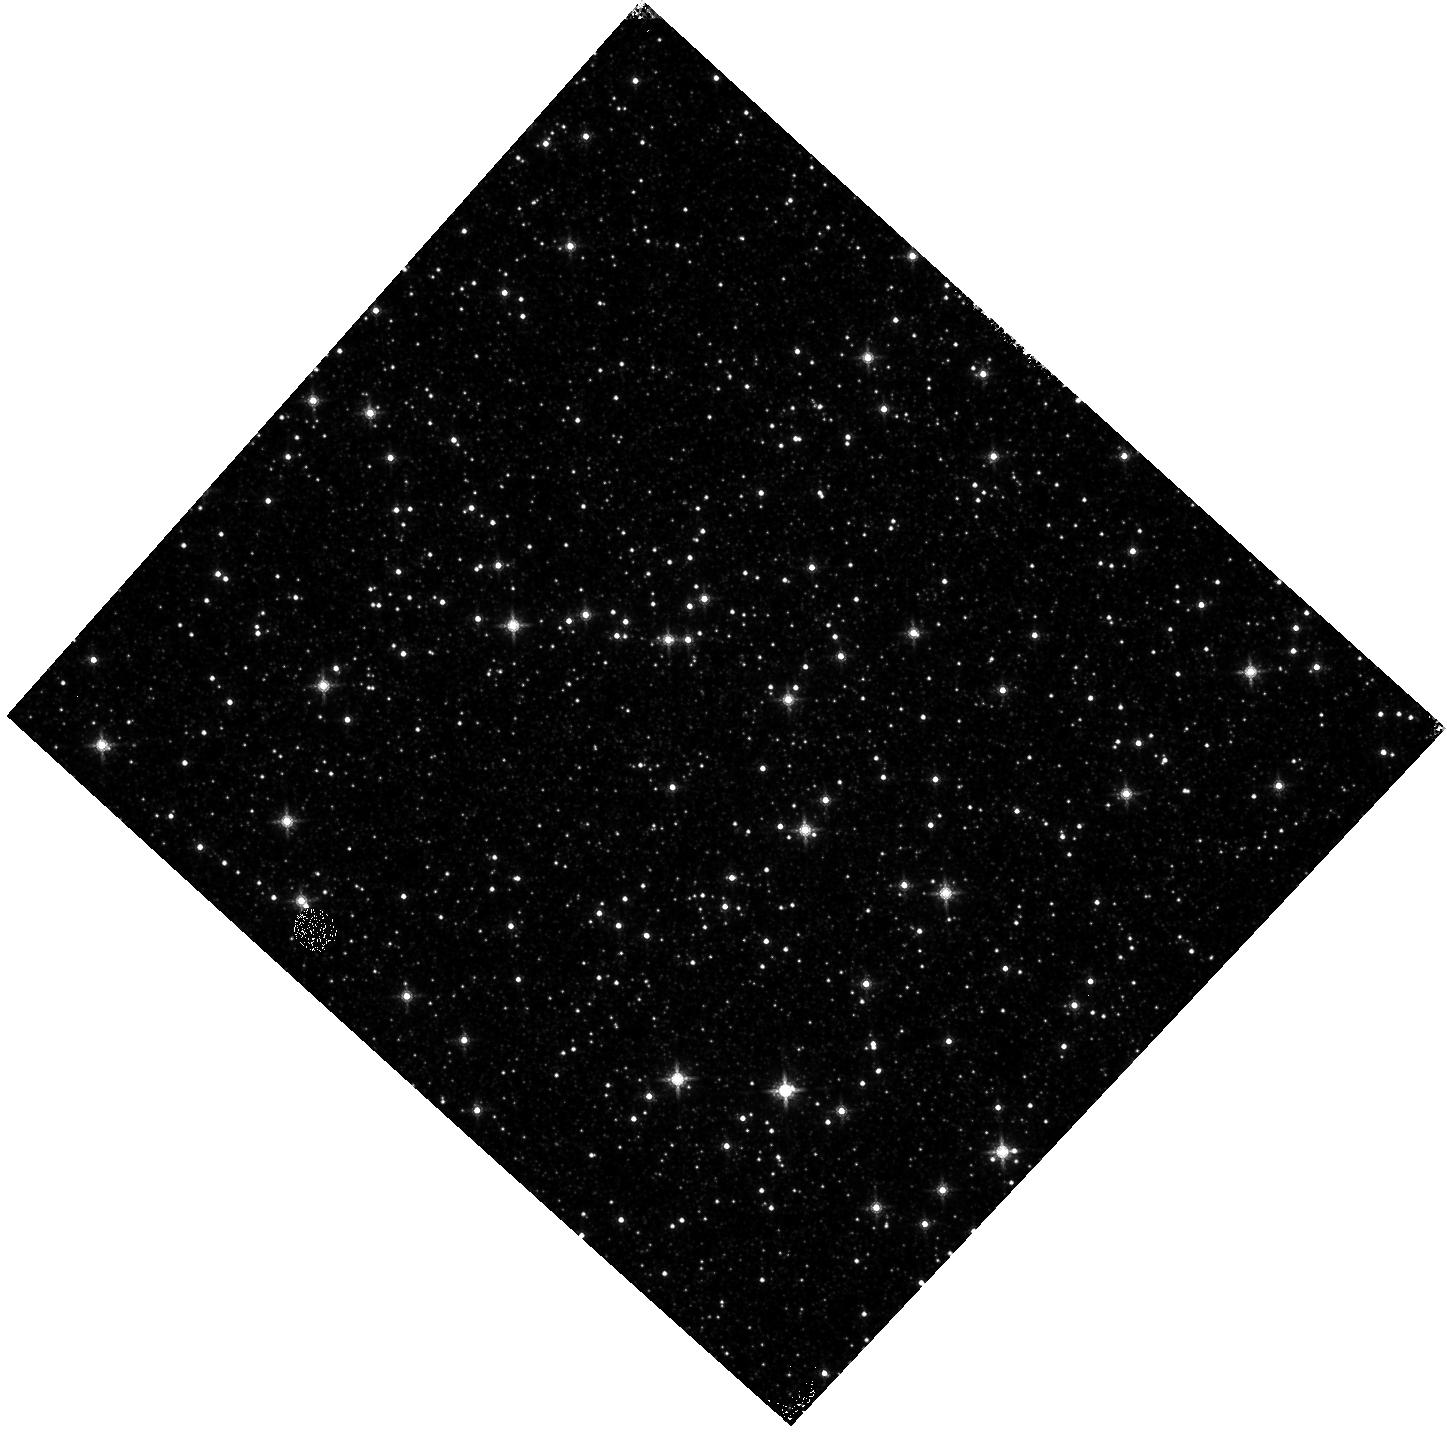
Target: OMEGACEN
Instrument: WFC3/IR
Filter: F160W
Exposure: 4 min
Observation ID: hst_13570_11_wfc3_ir_f160w_ich811

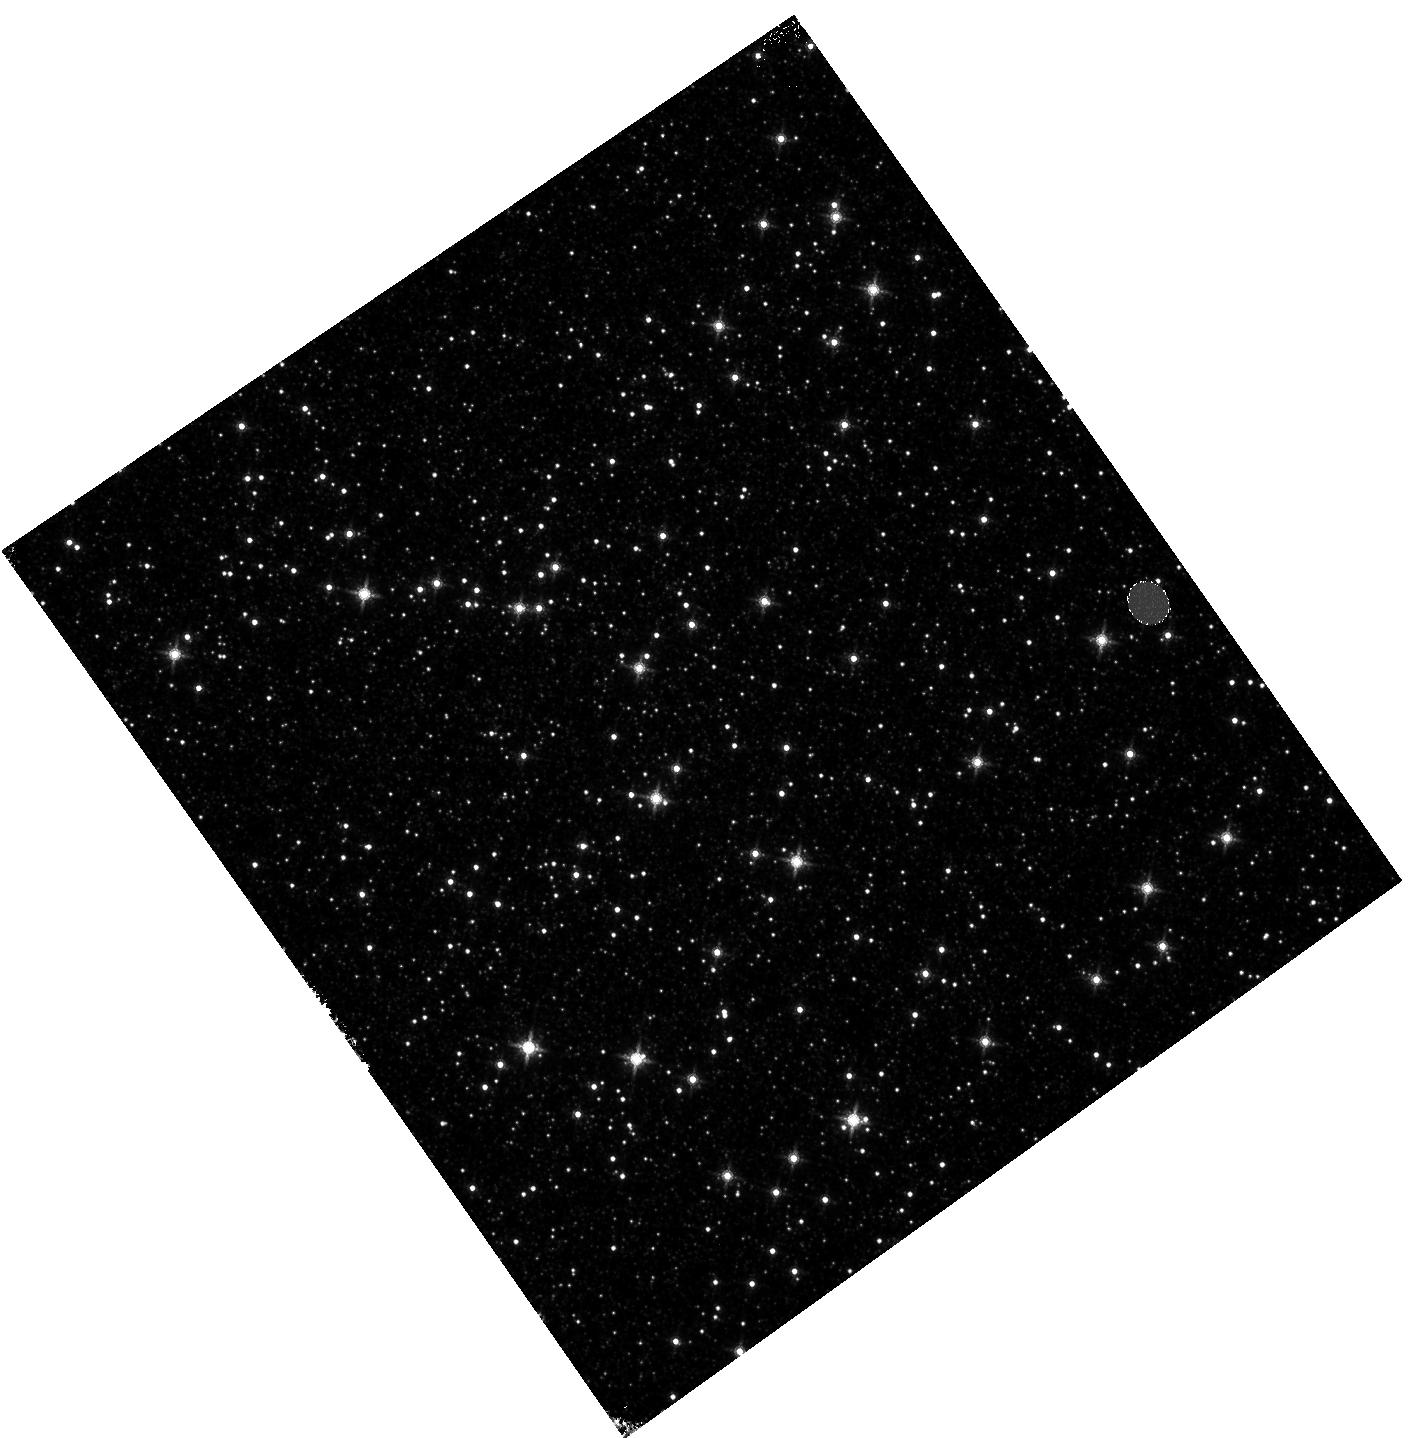
Target: OMEGACEN
Instrument: WFC3/IR
Filter: F160W
Exposure: 4 min
Observation ID: hst_13570_06_wfc3_ir_f160w_ich806

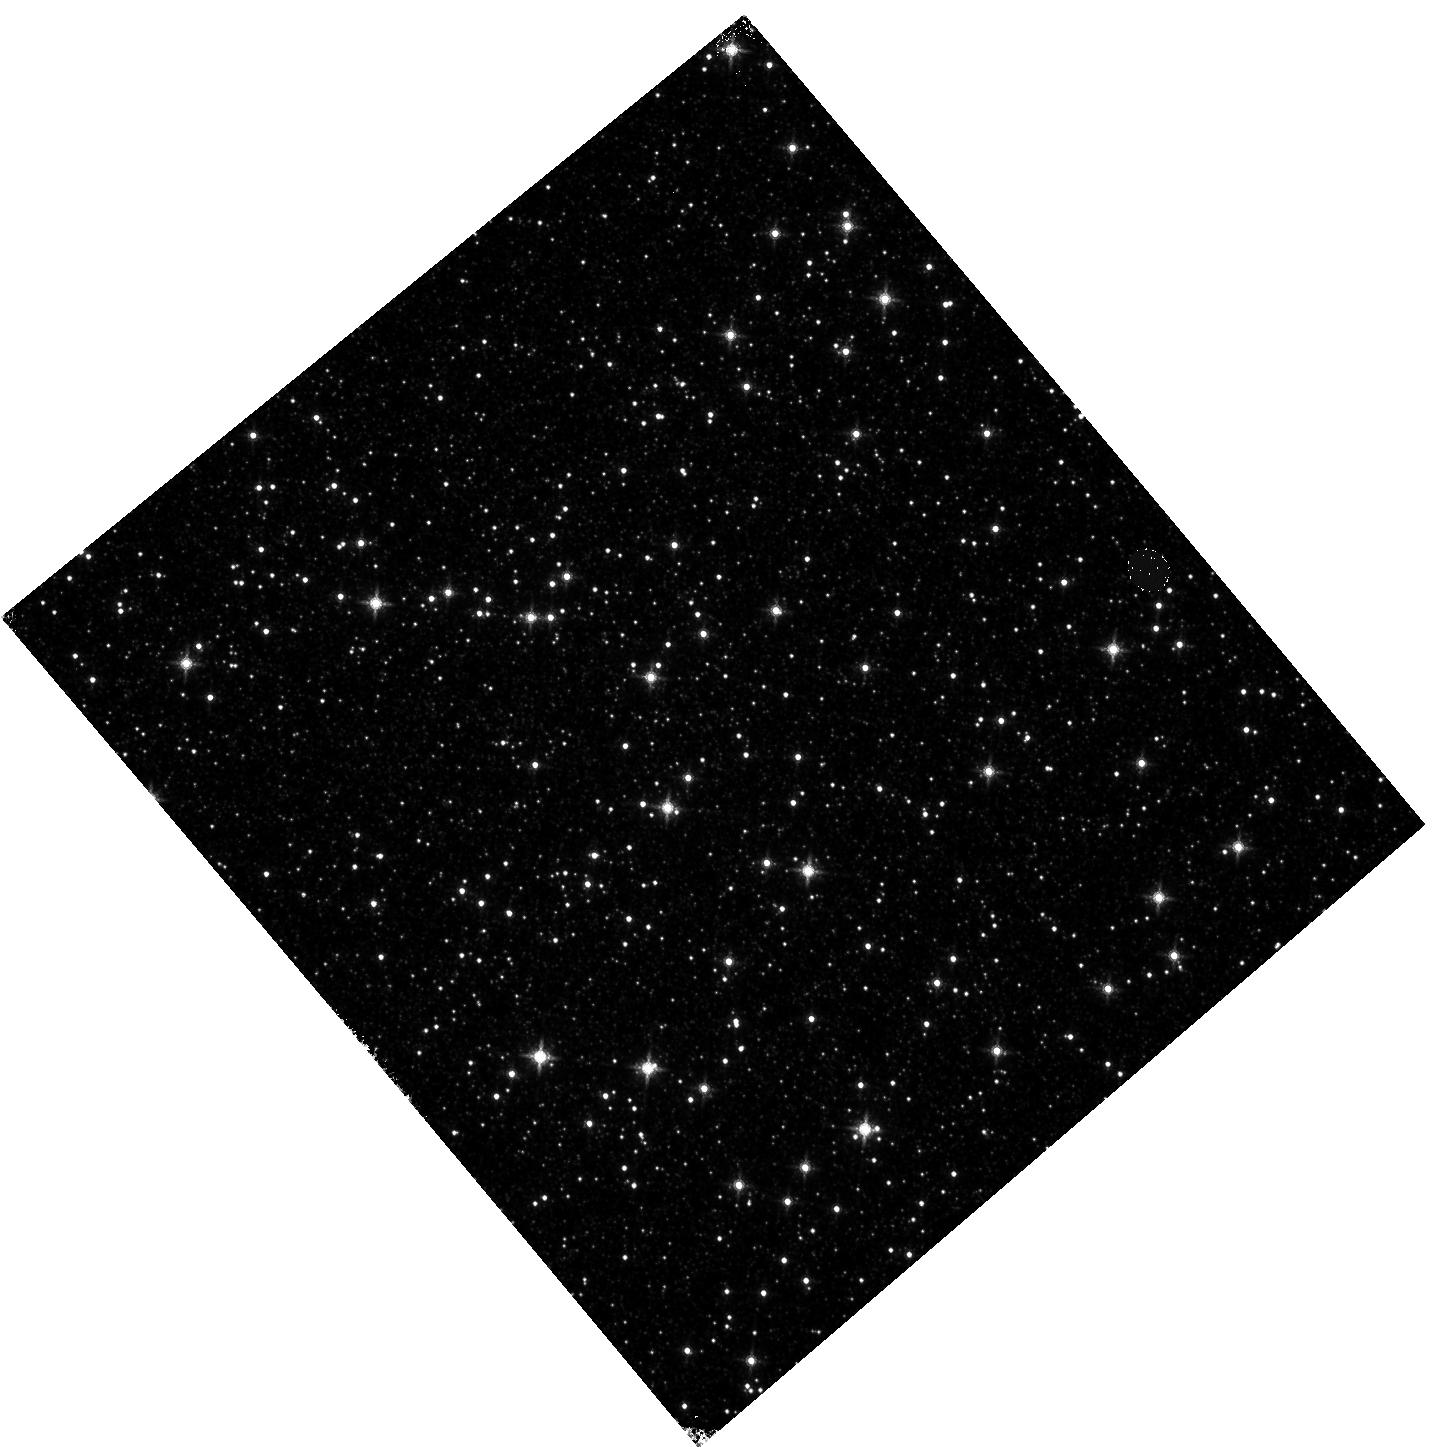
Target: OMEGACEN
Instrument: WFC3/IR
Filter: F160W
Exposure: 4 min
Observation ID: hst_13570_04_wfc3_ir_f160w_ich804

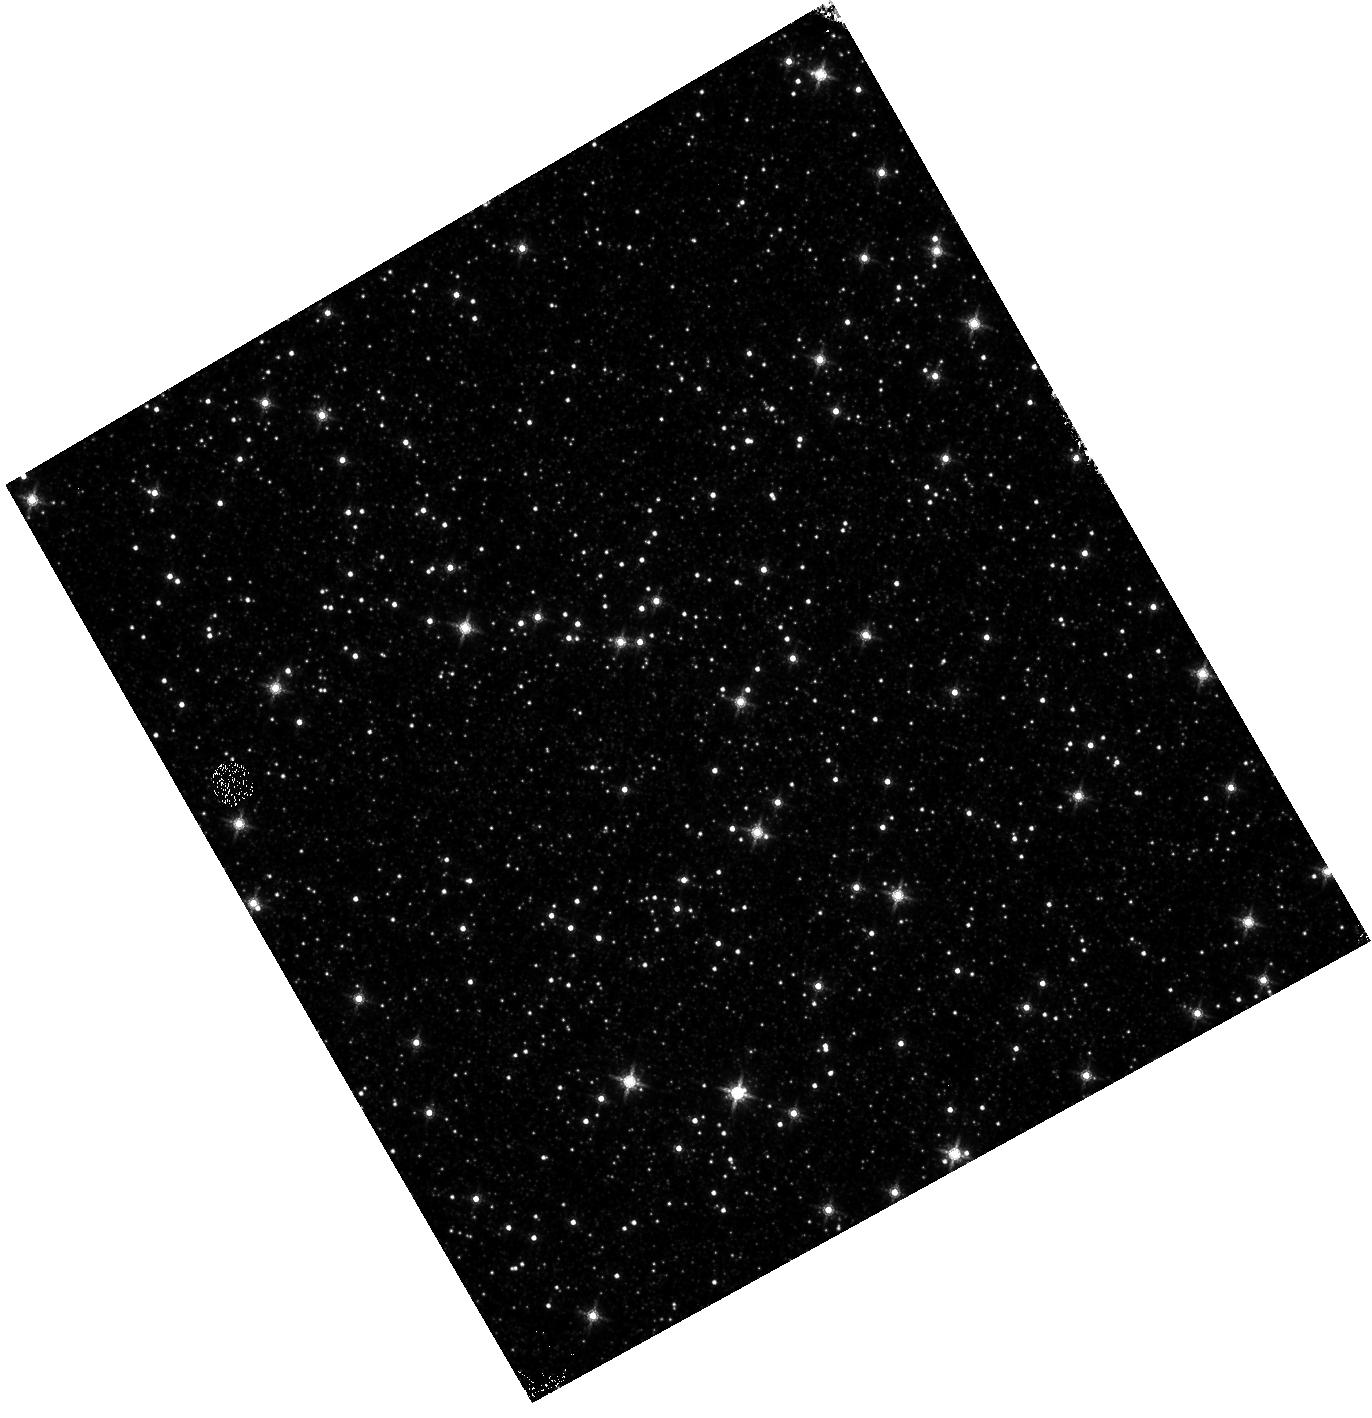
Target: OMEGACEN
Instrument: WFC3/IR
Filter: F160W
Exposure: 4 min
Observation ID: hst_13570_10_wfc3_ir_f160w_ich810

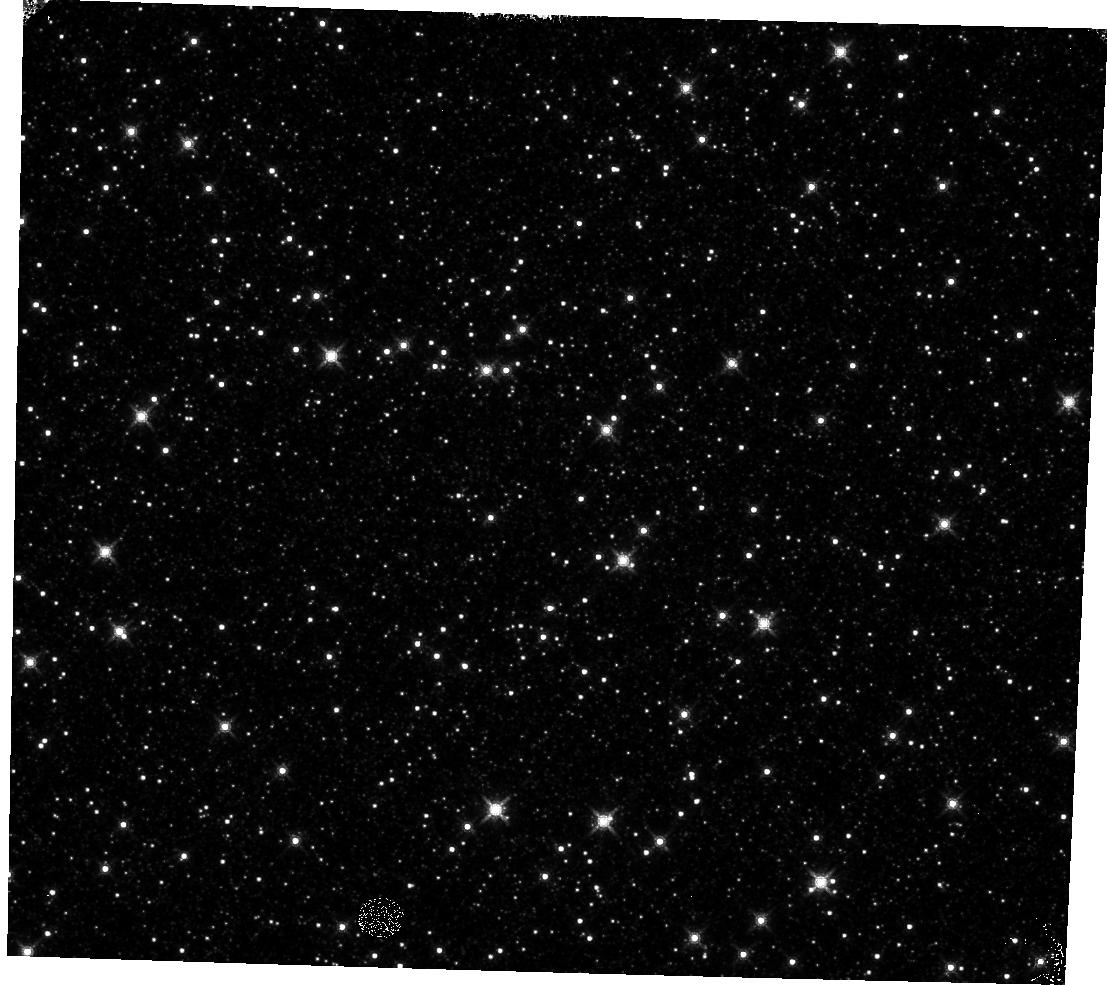
Target: OMEGACEN
Instrument: WFC3/IR
Filter: F160W
Exposure: 4 min
Observation ID: hst_13570_18_wfc3_ir_f160w_ich818

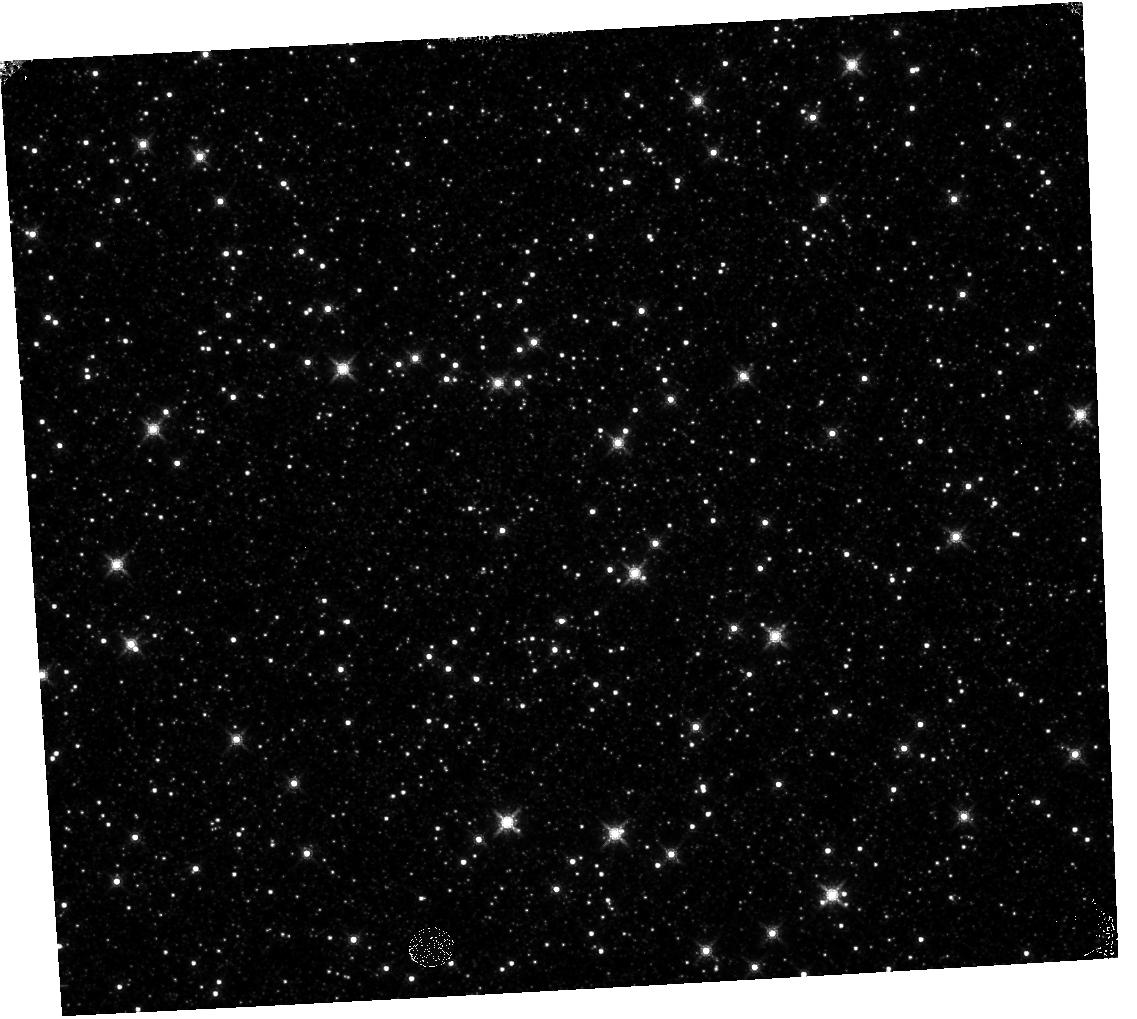
Target: OMEGACEN
Instrument: WFC3/IR
Filter: F160W
Exposure: 4 min
Observation ID: hst_13570_16_wfc3_ir_f160w_ich816

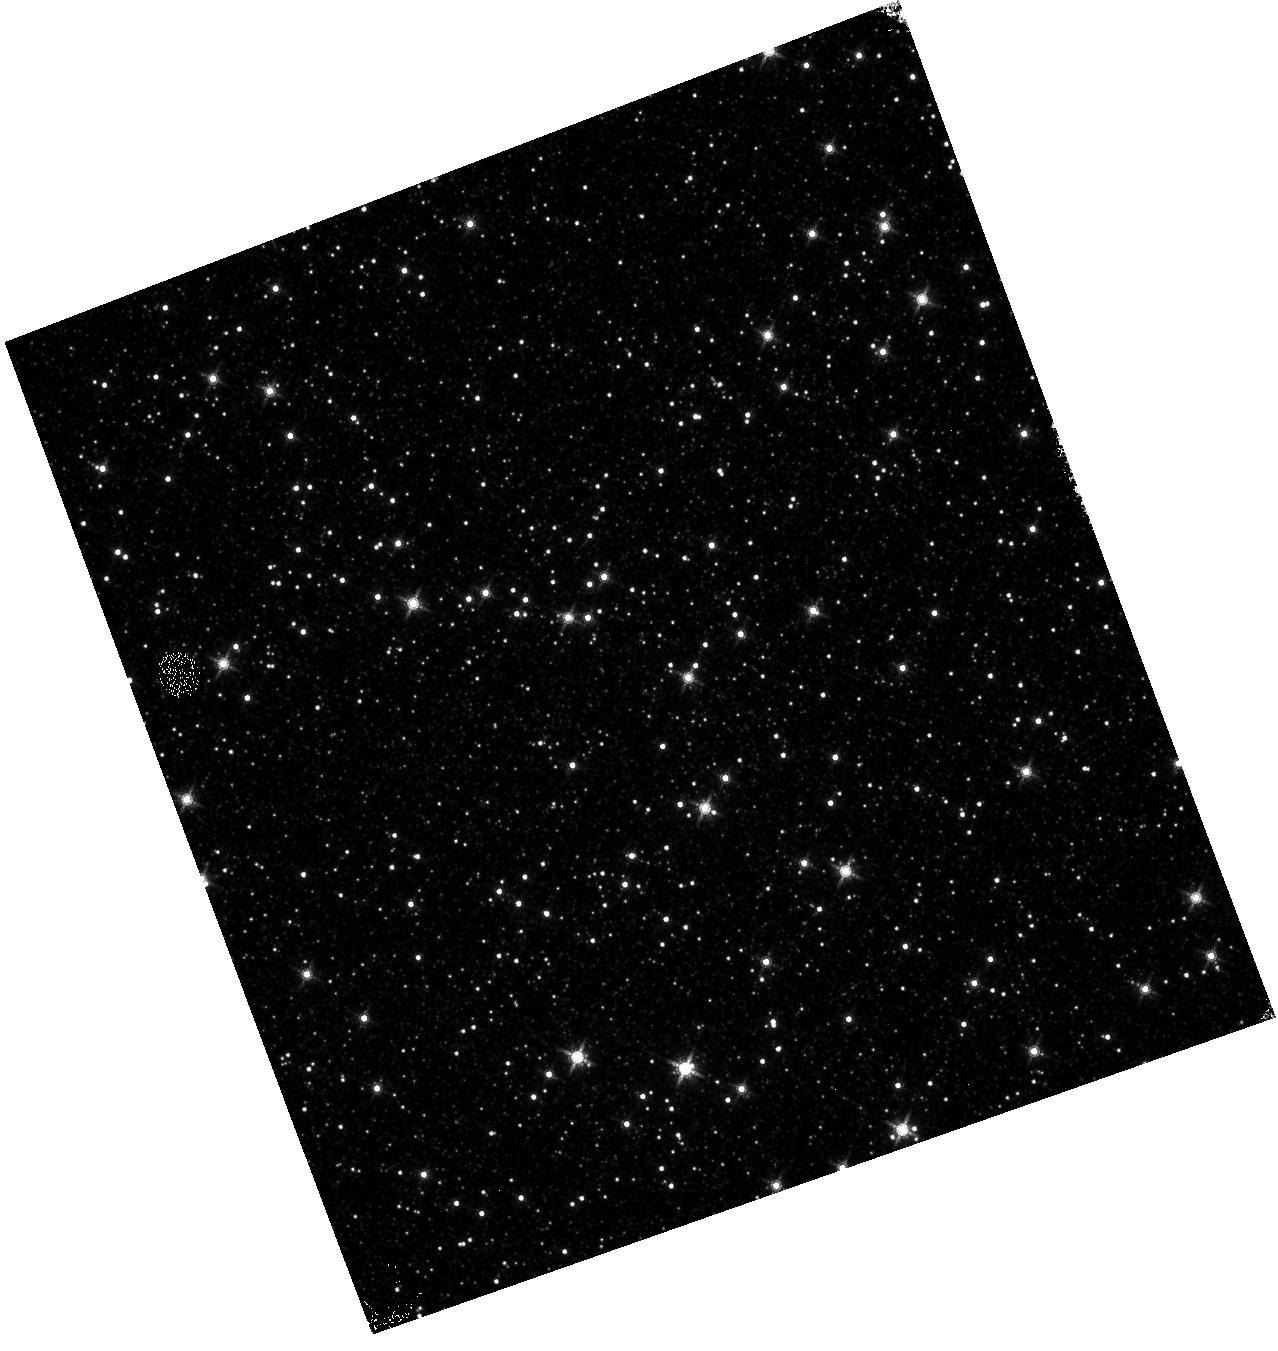
Target: OMEGACEN
Instrument: WFC3/IR
Filter: F160W
Exposure: 4 min
Observation ID: hst_13570_12_wfc3_ir_f160w_ich812

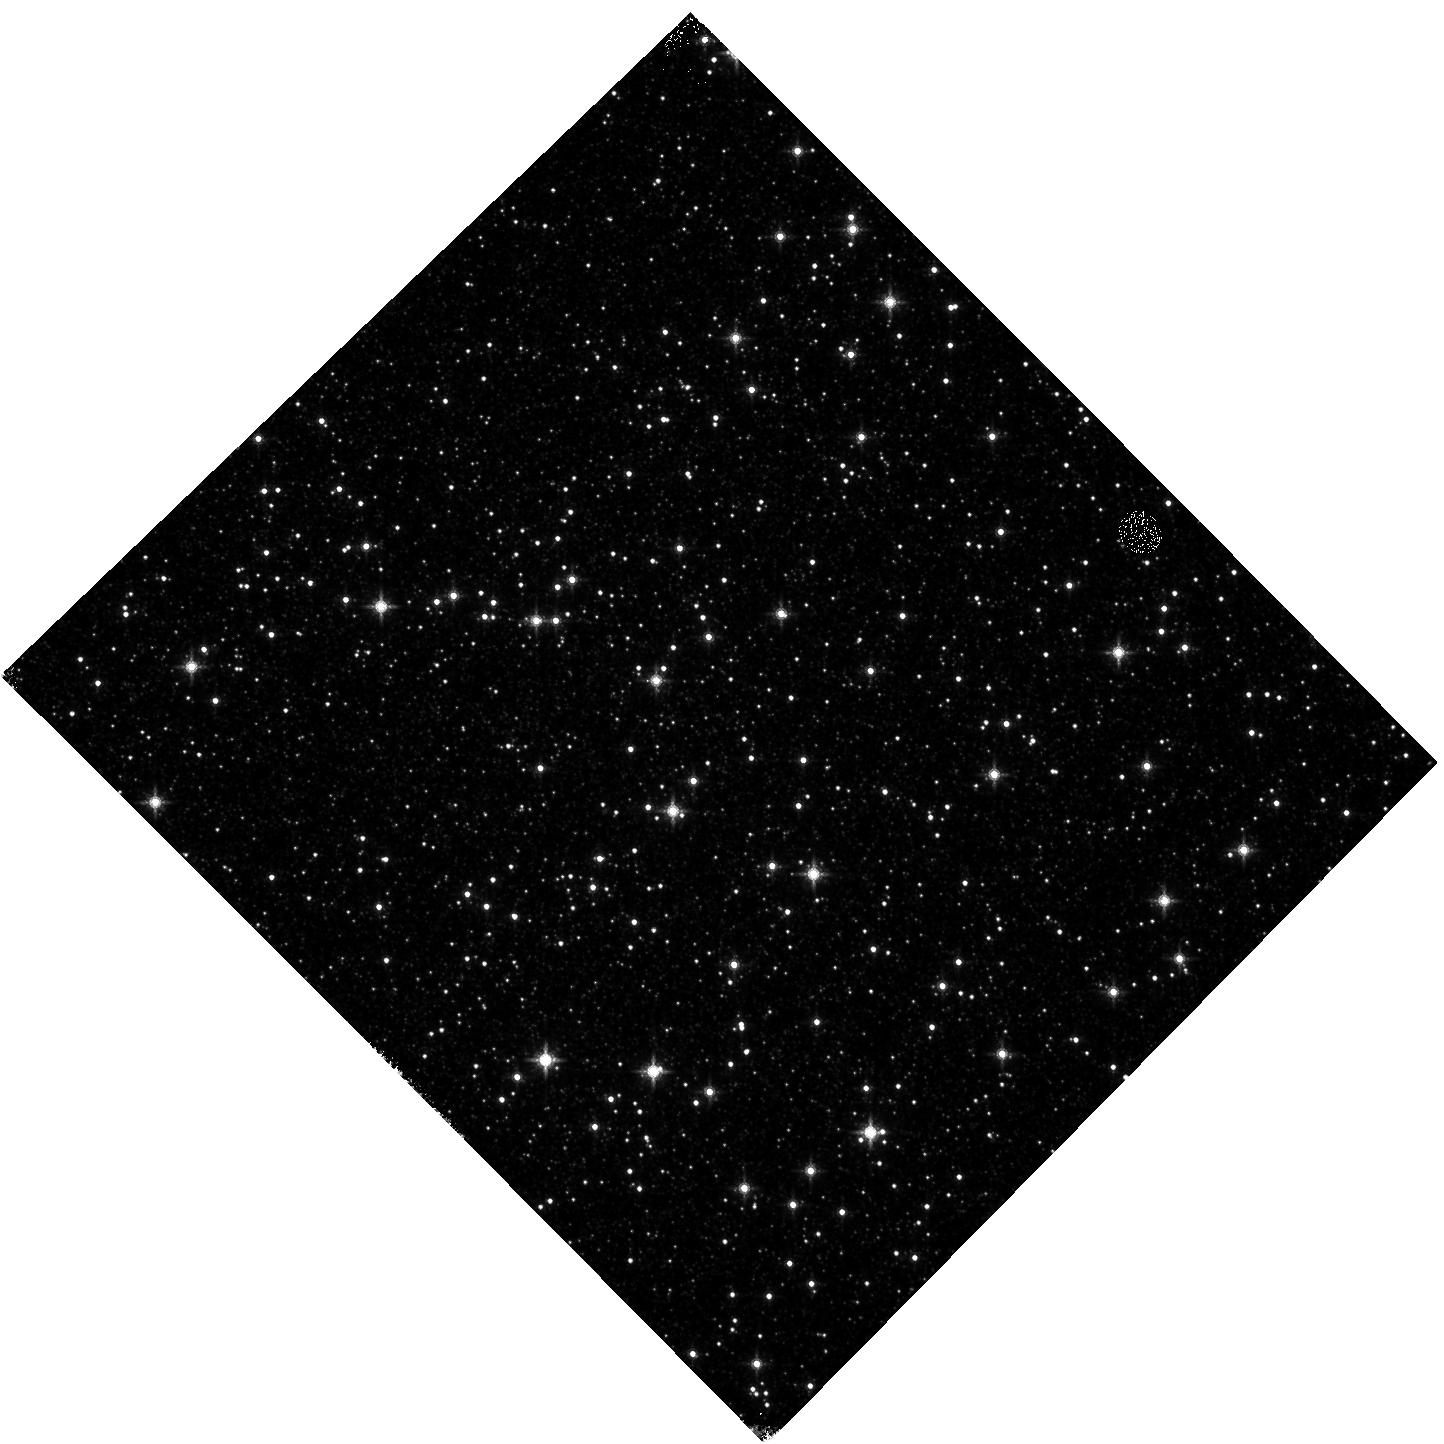
Target: OMEGACEN
Instrument: WFC3/IR
Filter: F160W
Exposure: 4 min
Observation ID: hst_13570_05_wfc3_ir_f160w_ich805

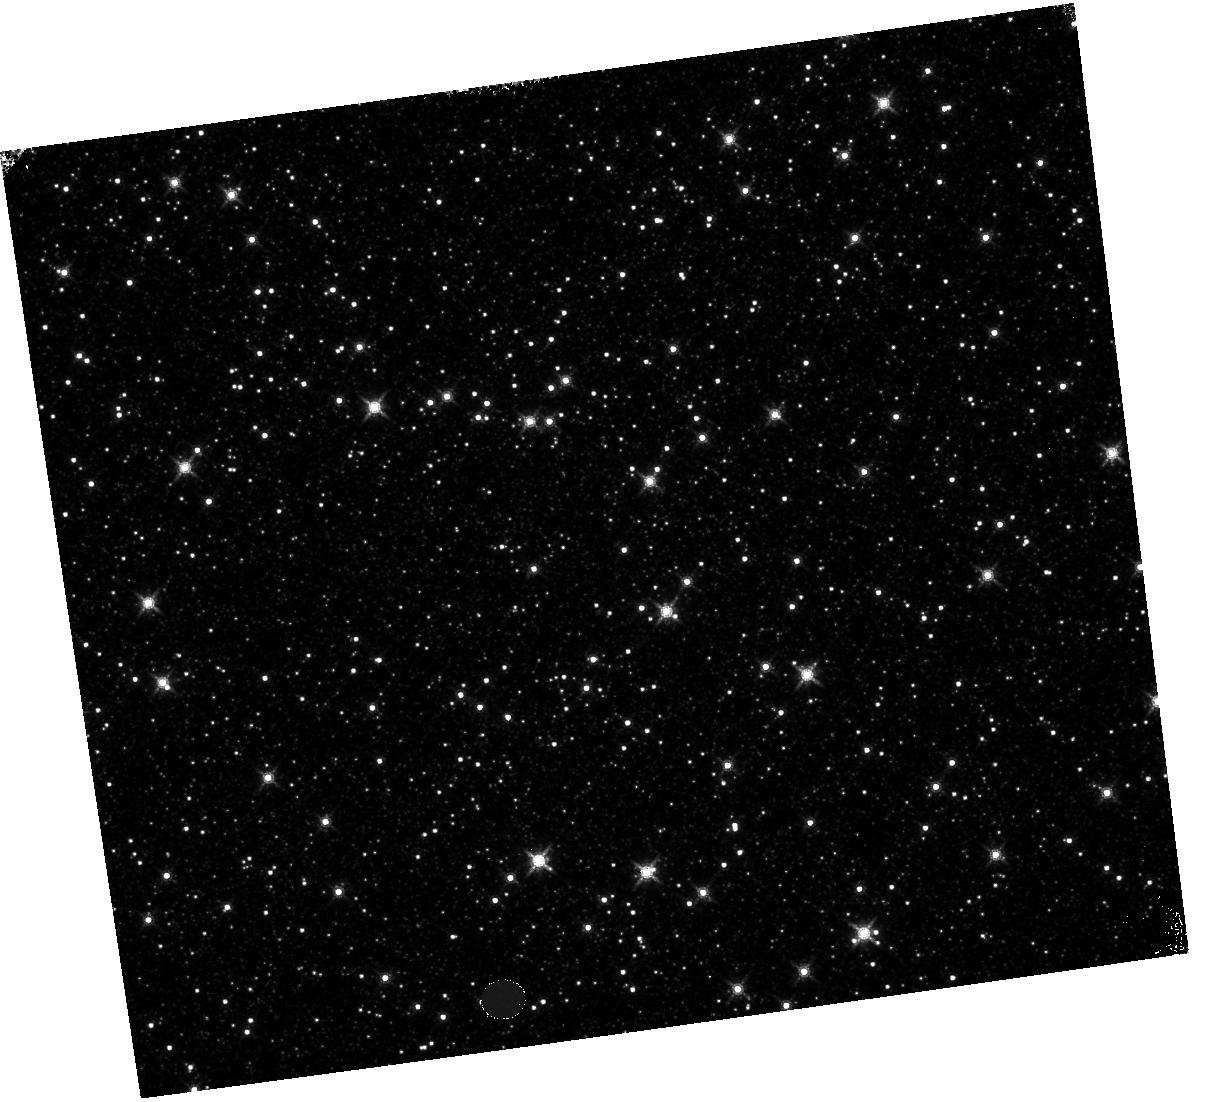
Target: OMEGACEN
Instrument: WFC3/IR
Filter: F160W
Exposure: 4 min
Observation ID: hst_13570_17_wfc3_ir_f160w_ich817

UVIS and IR Geometric Distortion Corrections and its stability (PI: Kozhurina-Platais, Vera)

The observations of the standard astrometric catalog in the field of globular cluster Omega Cen will be used to evaluate the time dependency of UVIS and IR geometric distortion. The observations of the same field from the previous cycles have shown that the WFC3 geometric distortion appears to be stable and there is no evidence of a secular changes on the two-and-half years time scale. However, during each interval of the orbital target visibility, there is a linear trend of the UVIS and IR X & Y axes skew at the level of +/-4 and +/-7 mas, respectively (Kozhurina-Platais et.al 2012, WFC3-ISR-2012-03). Thus, the observations of Omega Cen through UVIS F606W filter and F160W IR filter will be used to: 1) derive the skew of the geometric distortion and look for any secular changes over time and/or during the orbital time of target visibility; 2) monitor the optical and mechanical stability of the WFC3/UVIS and IR, using a single filter in each channels; 3) keep a continuous record of the multi-cycle WFC3 stability and/or time-dependency.